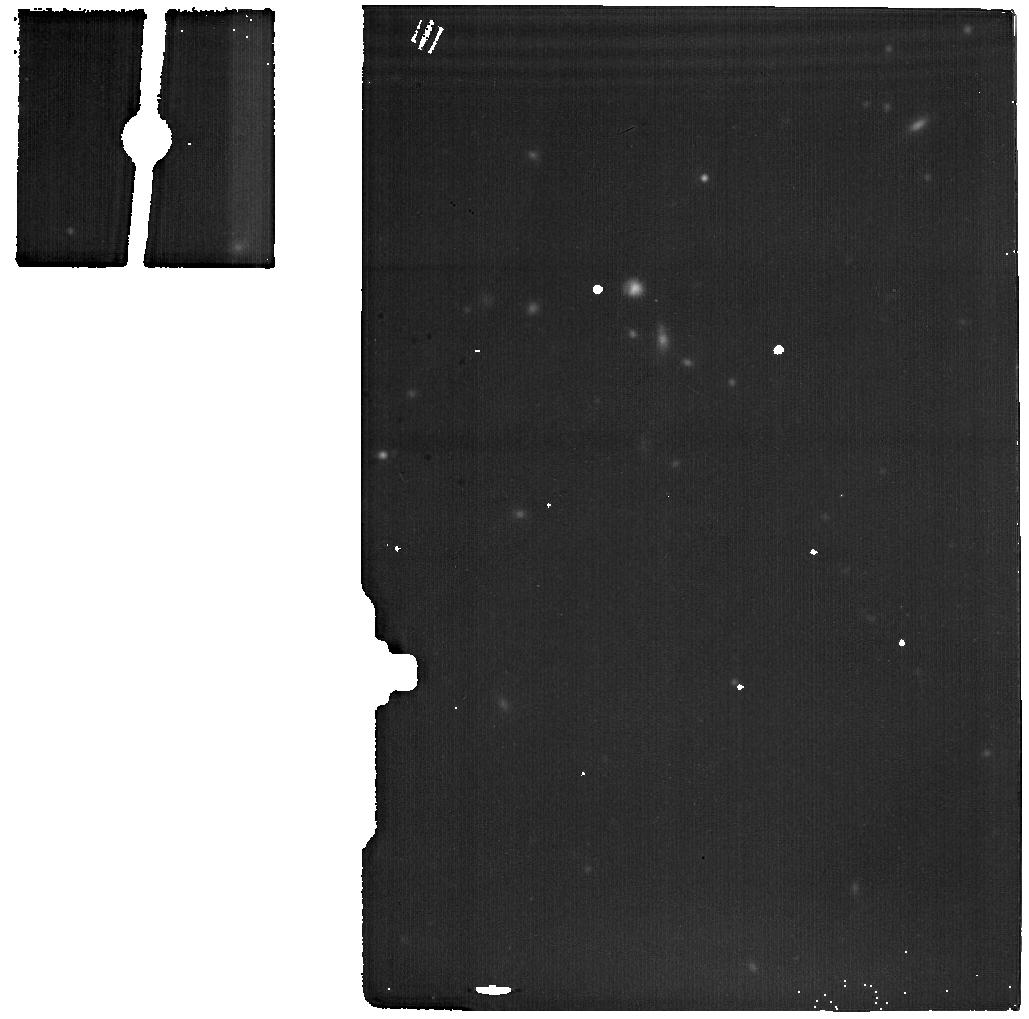
Target: MCG-01-07-028-BACKGROUND. Instrument: MIRI. Filter: F1800W. Exposure: 9 min. Observation ID: jw03696-o004_t006_miri_f1800w

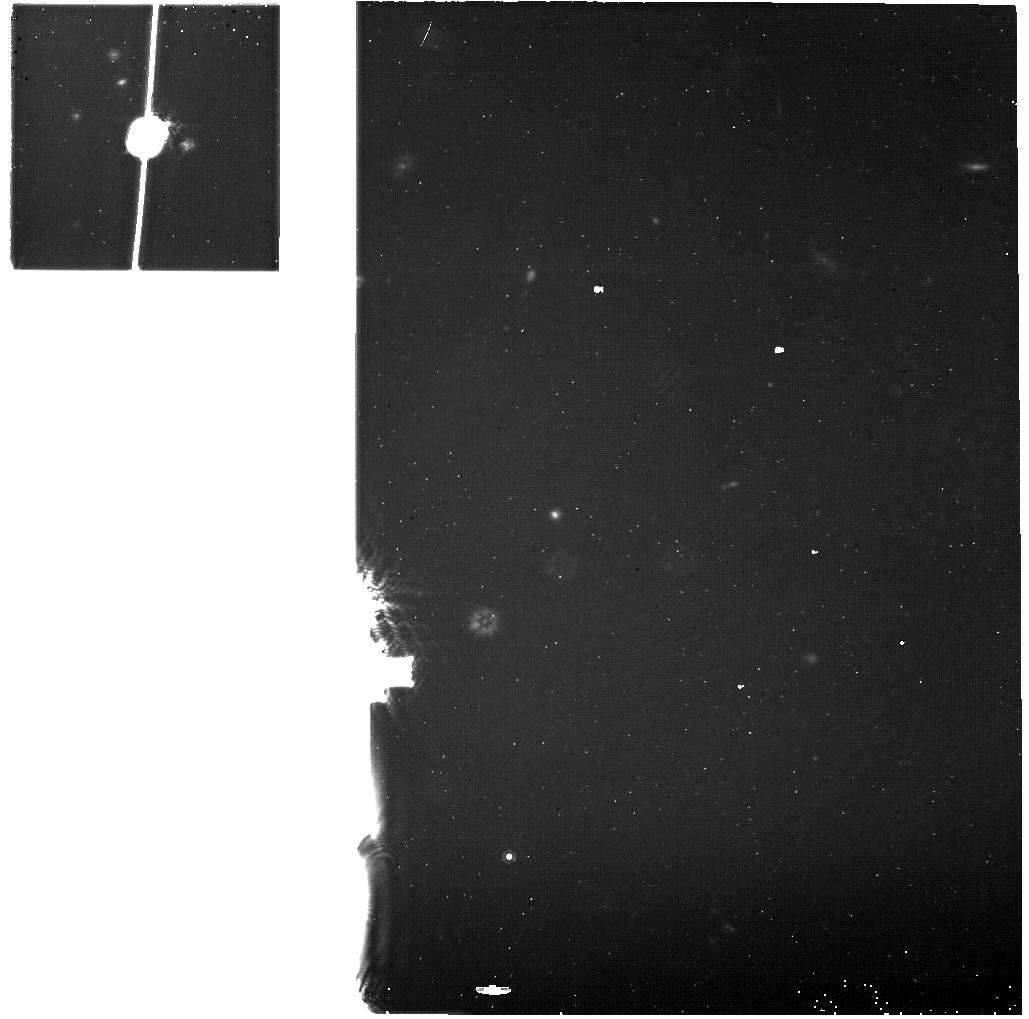
Target: NGC2981-BACKGROUND. Instrument: MIRI. Filter: F1130W. Exposure: 20 min. Observation ID: jw03696-o008_t008_miri_f1130w

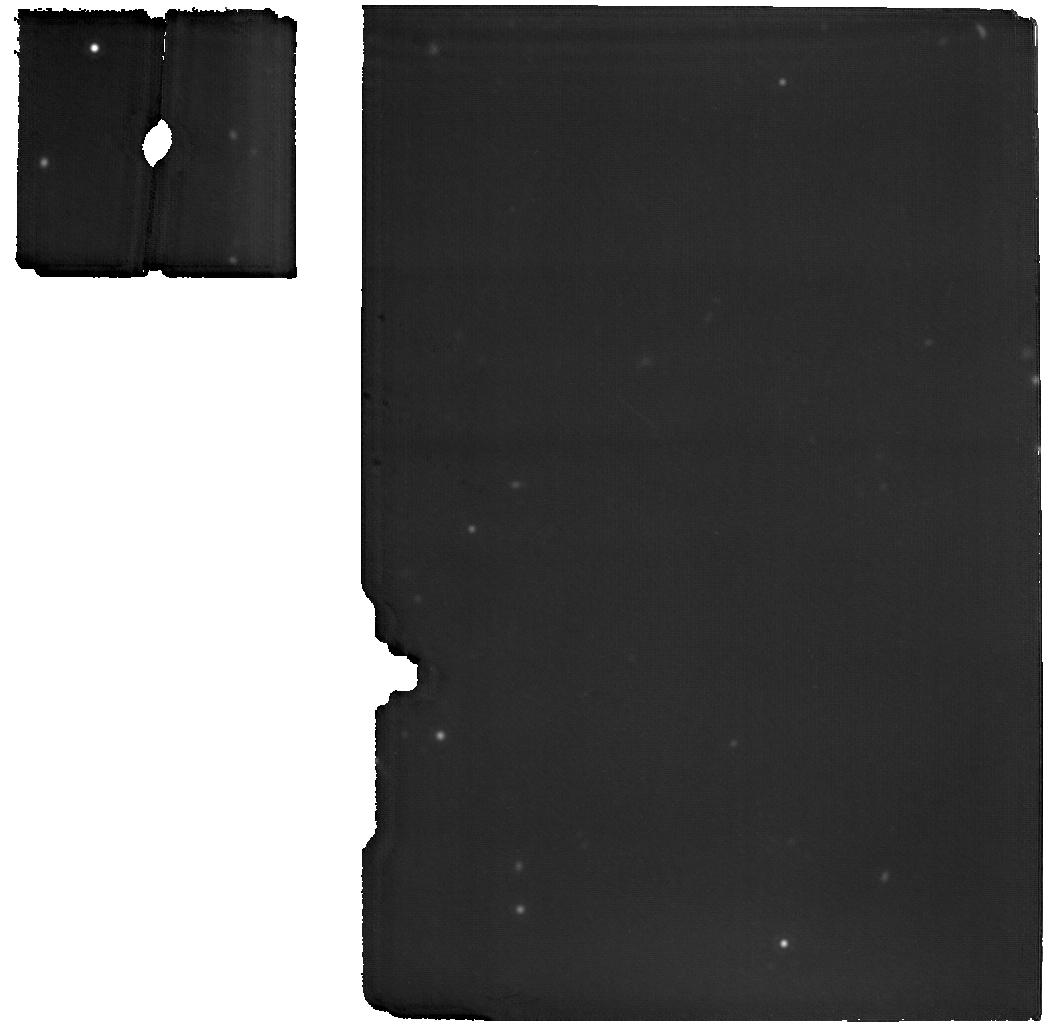
Target: 2MASX-J01464244+3230295. Instrument: MIRI. Filter: F1800W. Exposure: 17 min. Observation ID: jw03696-o005_t003_miri_f1800w

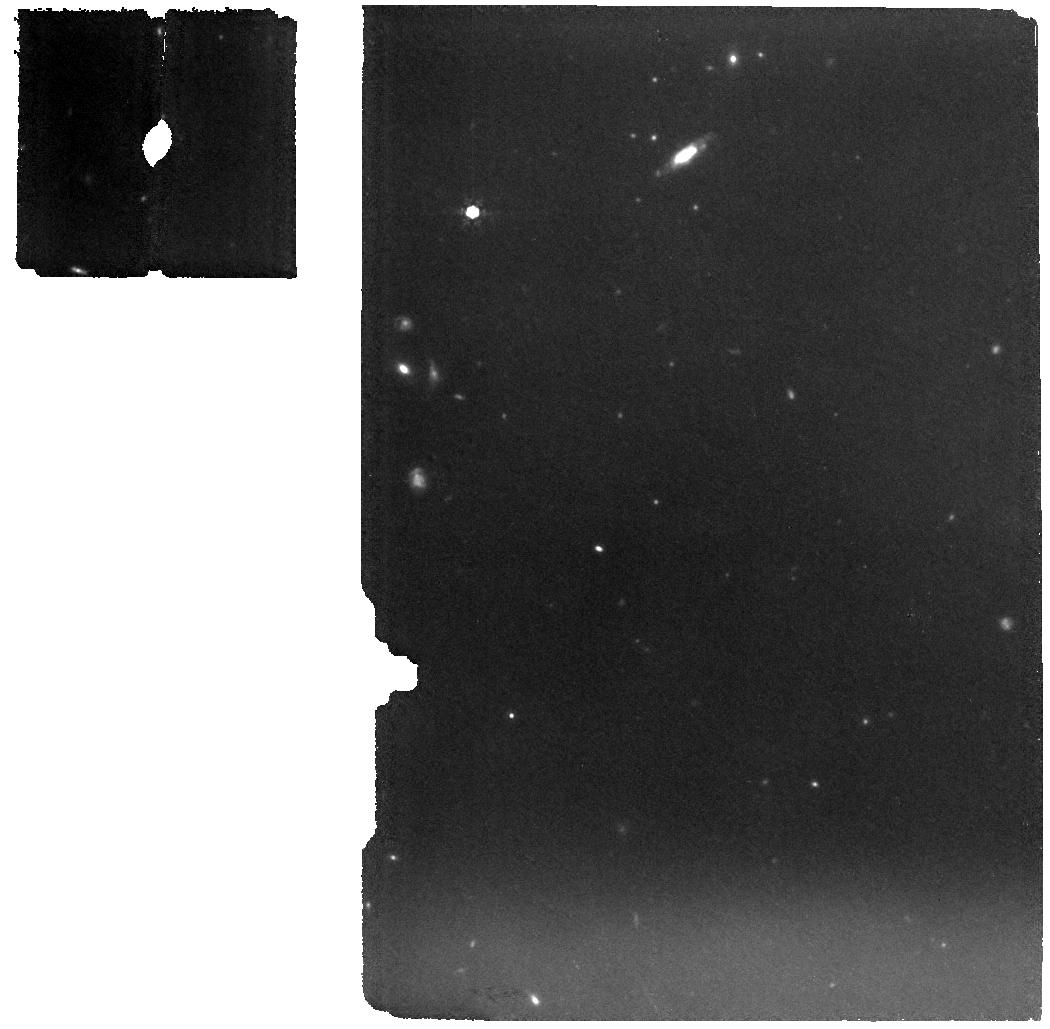
Target: MCG-01-07-028. Instrument: MIRI. Filter: F1000W. Exposure: 15 min. Observation ID: jw03696-o003_t002_miri_f1000w

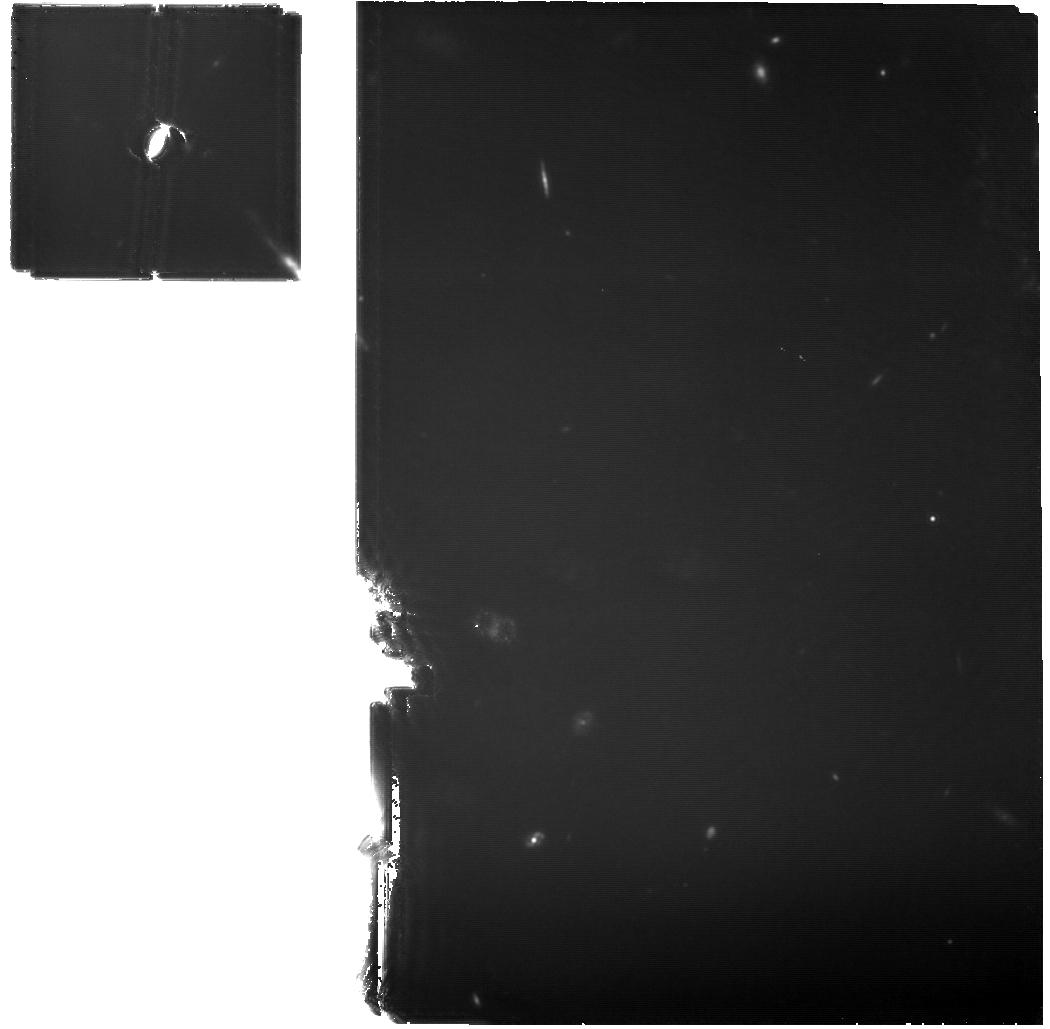
Target: NGC-2981. Instrument: MIRI. Filter: F1130W. Exposure: 1.4 h. Observation ID: jw03696-o007_t004_miri_f1130w

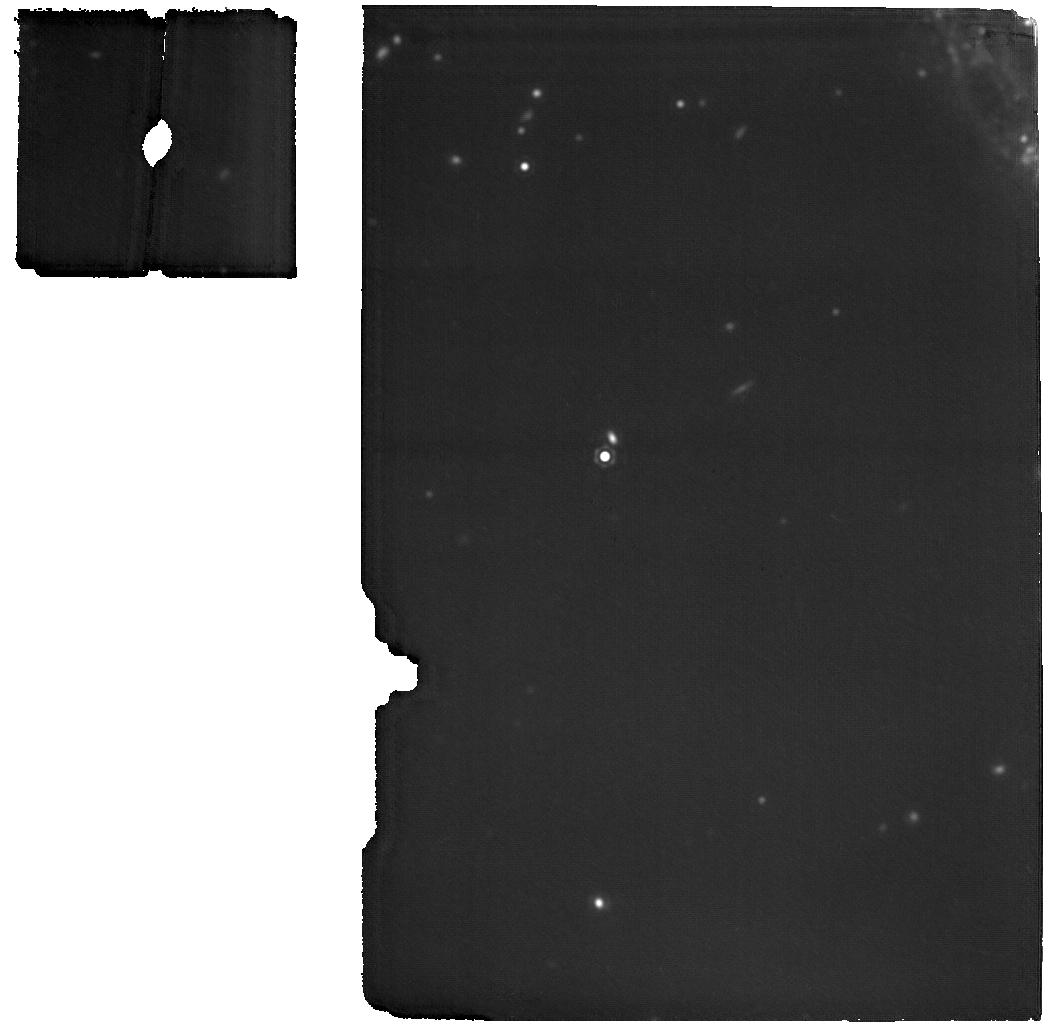
Target: NGC-7392. Instrument: MIRI. Filter: F1800W. Exposure: 17 min. Observation ID: jw03696-o001_t001_miri_f1800w

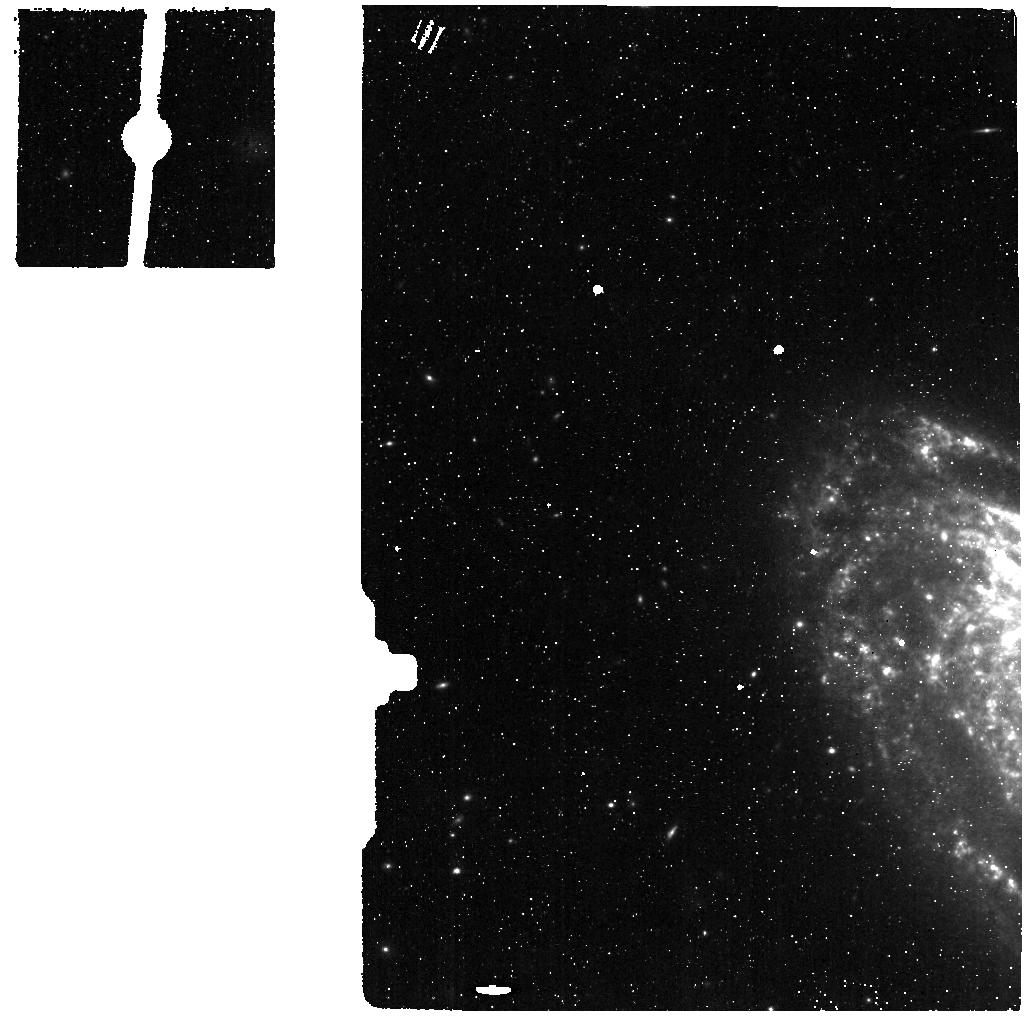
Target: NGC7392-BACKGROUND. Instrument: MIRI. Filter: F560W. Exposure: 3 min. Observation ID: jw03696-o002_t005_miri_f560w

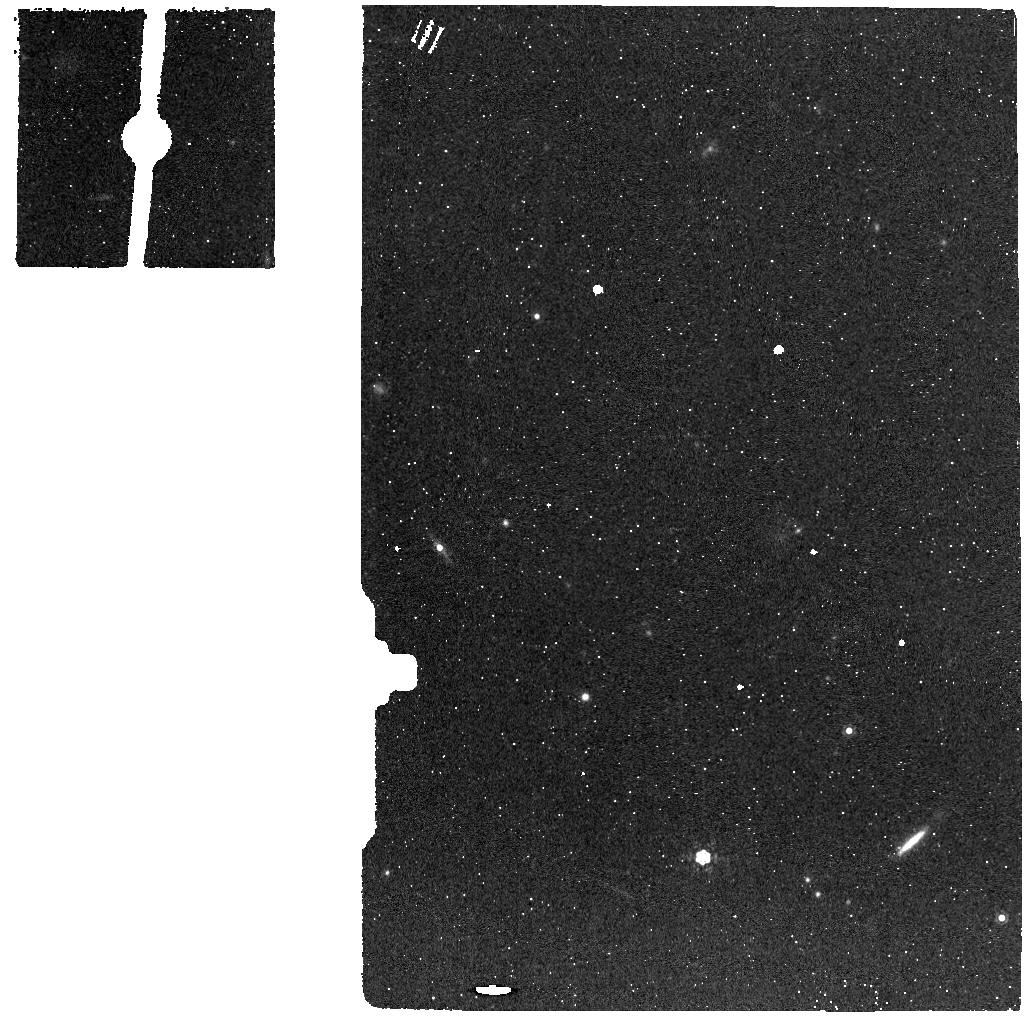
Target: KUG0143-BACKGROUND. Instrument: MIRI. Filter: F1130W. Exposure: 3 min. Observation ID: jw03696-o006_t007_miri_f1130w

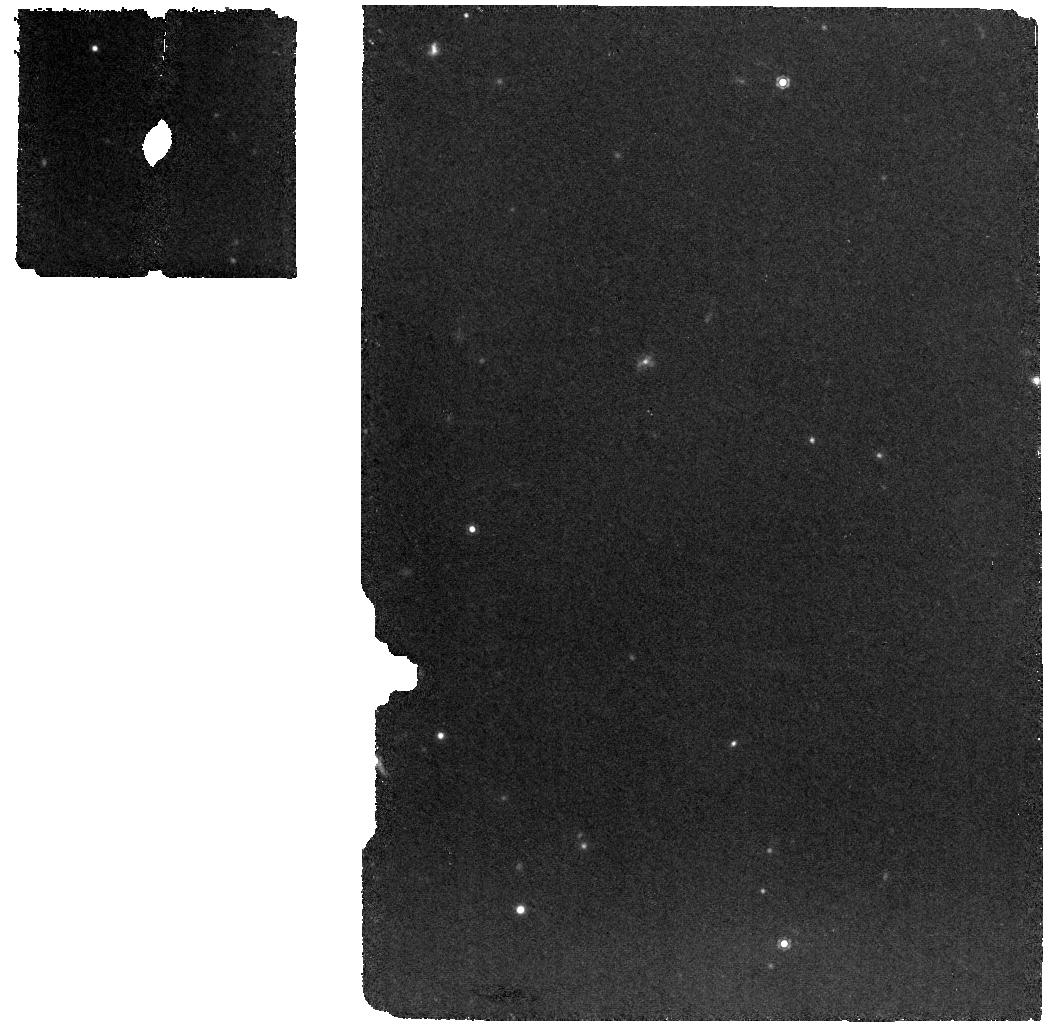
Target: 2MASX-J01464244+3230295. Instrument: MIRI. Filter: F1130W. Exposure: 11 min. Observation ID: jw03696-o005_t003_miri_f1130w

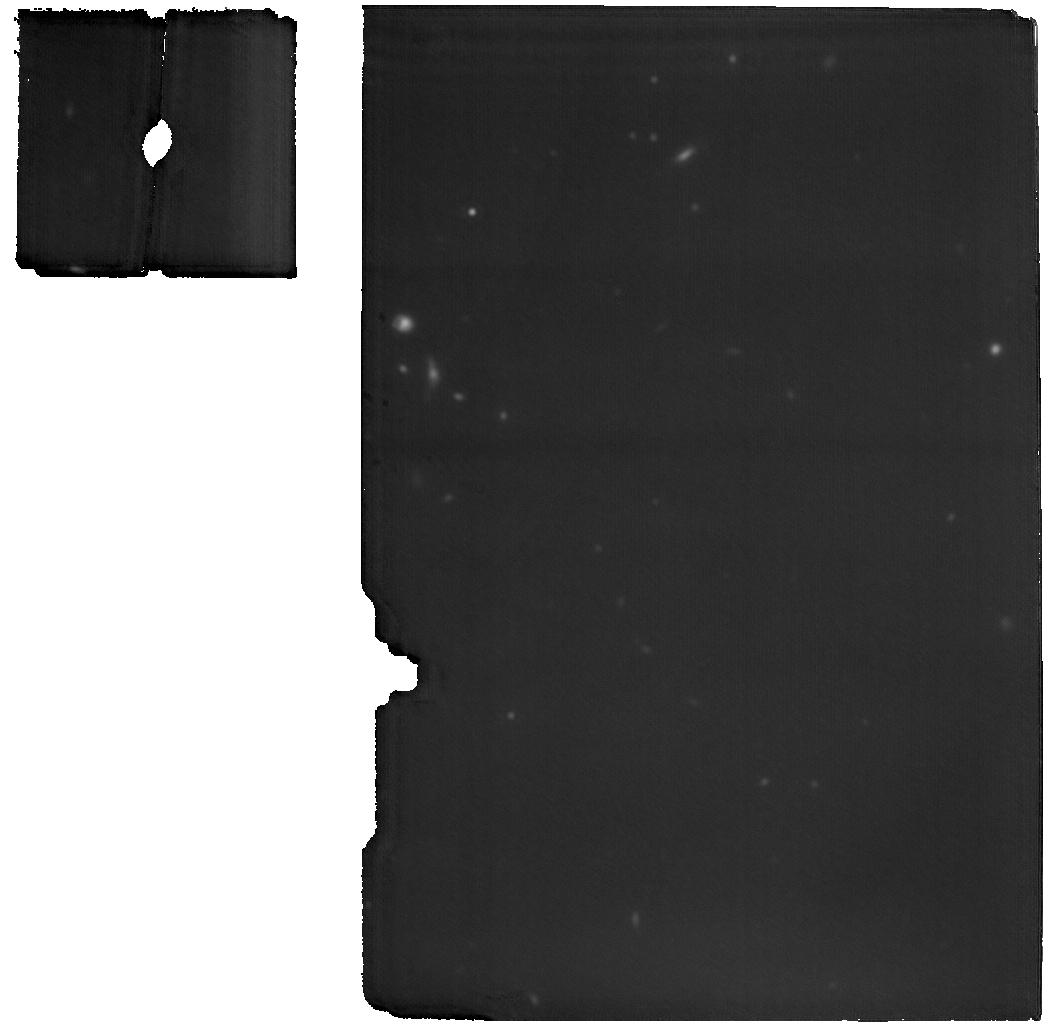
Target: MCG-01-07-028. Instrument: MIRI. Filter: F1800W. Exposure: 37 min. Observation ID: jw03696-o003_t002_miri_f1800w

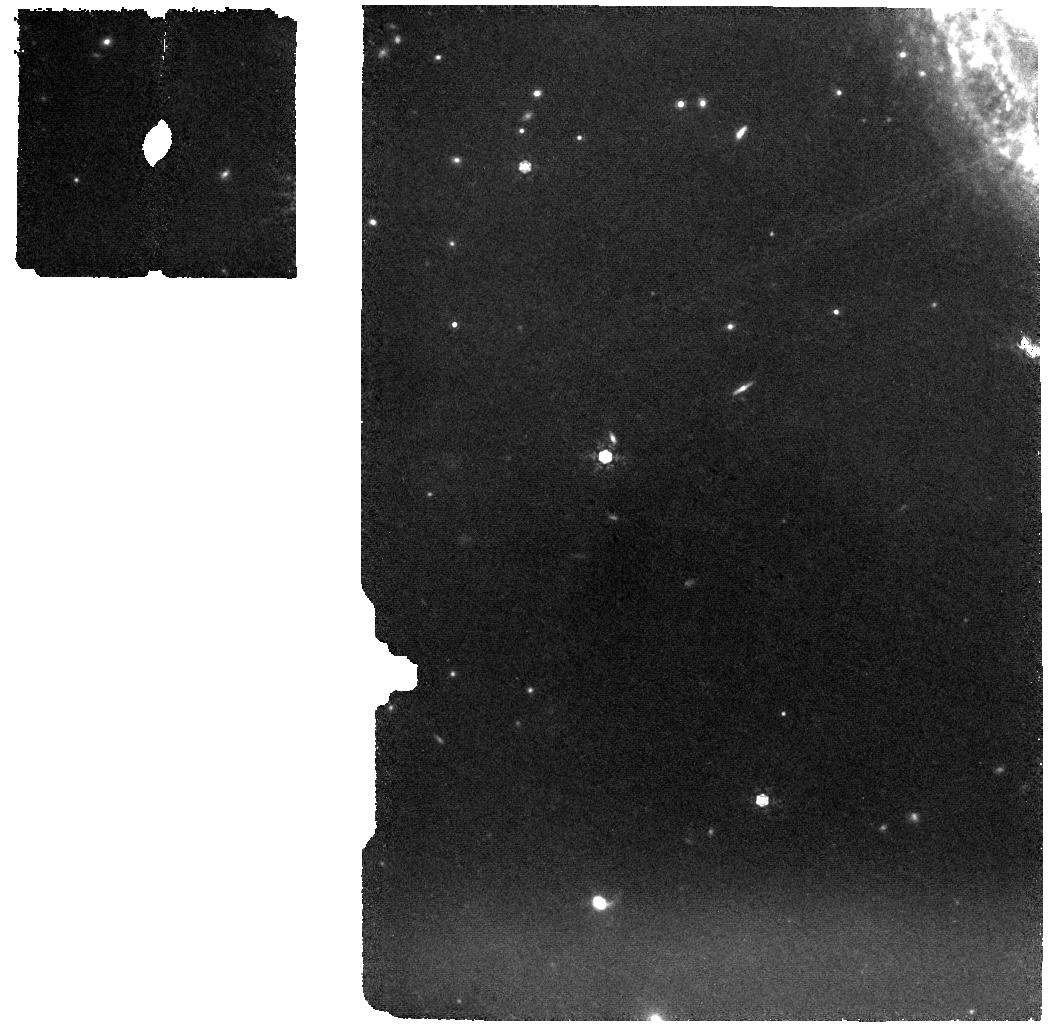
Target: NGC-7392. Instrument: MIRI. Filter: F1000W. Exposure: 11 min. Observation ID: jw03696-o001_t001_miri_f1000w

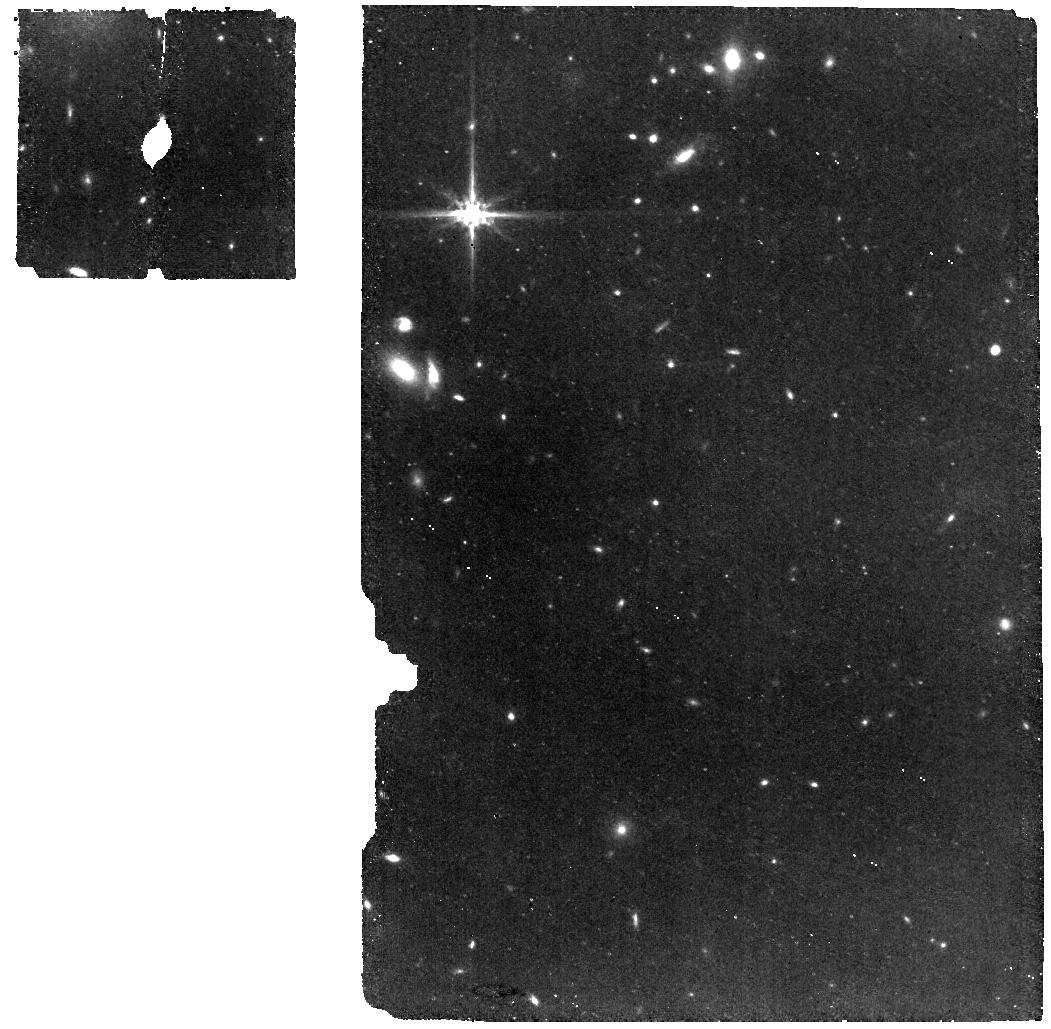
Target: MCG-01-07-028. Instrument: MIRI. Filter: F560W. Exposure: 15 min. Observation ID: jw03696-o003_t002_miri_f560w

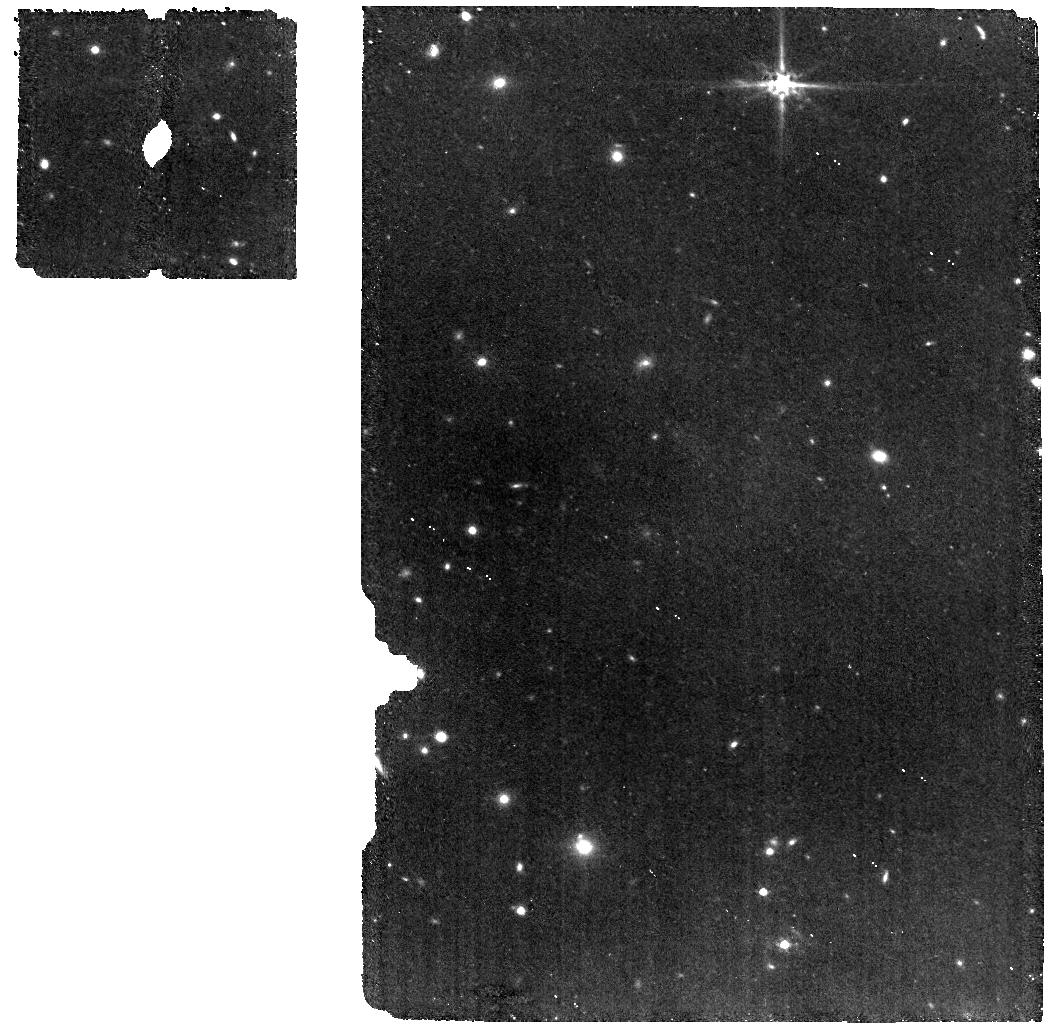
Target: 2MASX-J01464244+3230295. Instrument: MIRI. Filter: F560W. Exposure: 11 min. Observation ID: jw03696-o005_t003_miri_f560w

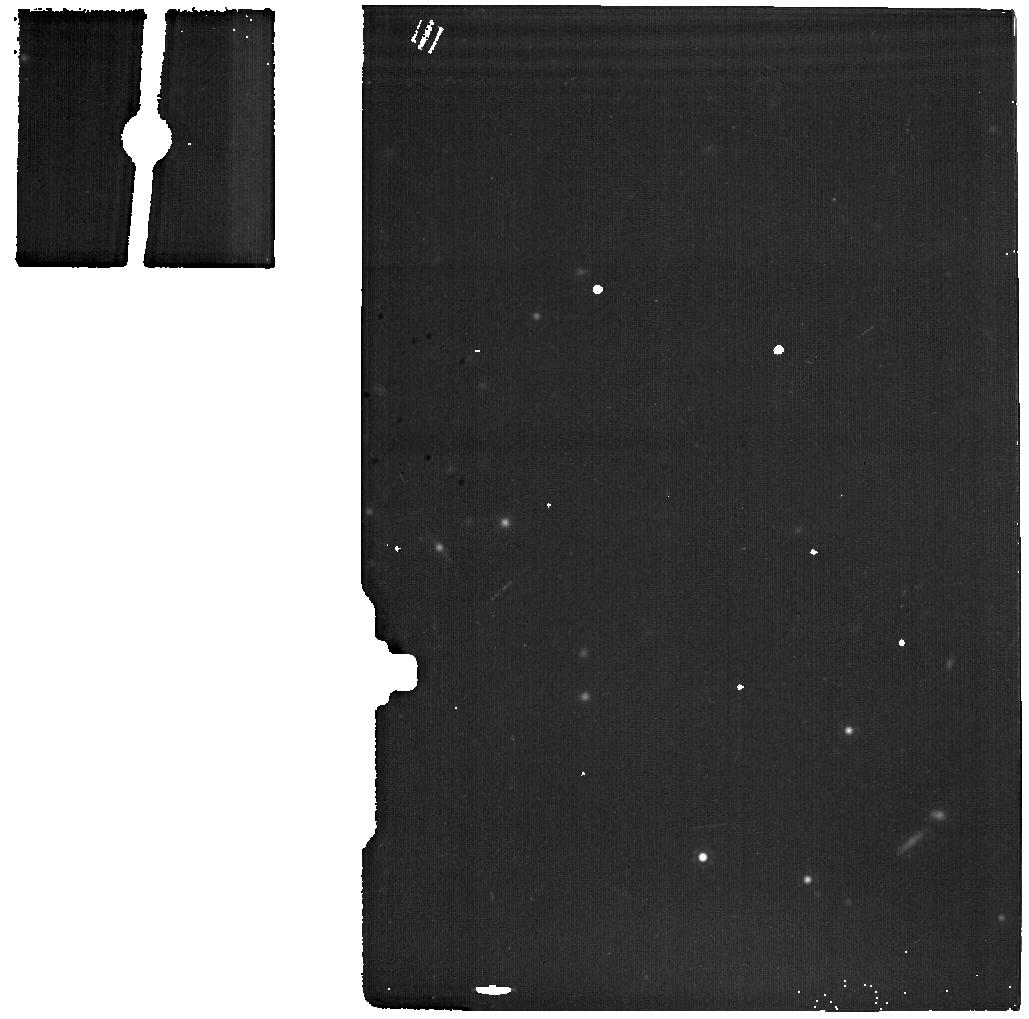
Target: KUG0143-BACKGROUND. Instrument: MIRI. Filter: F1800W. Exposure: 4 min. Observation ID: jw03696-o006_t007_miri_f1800w

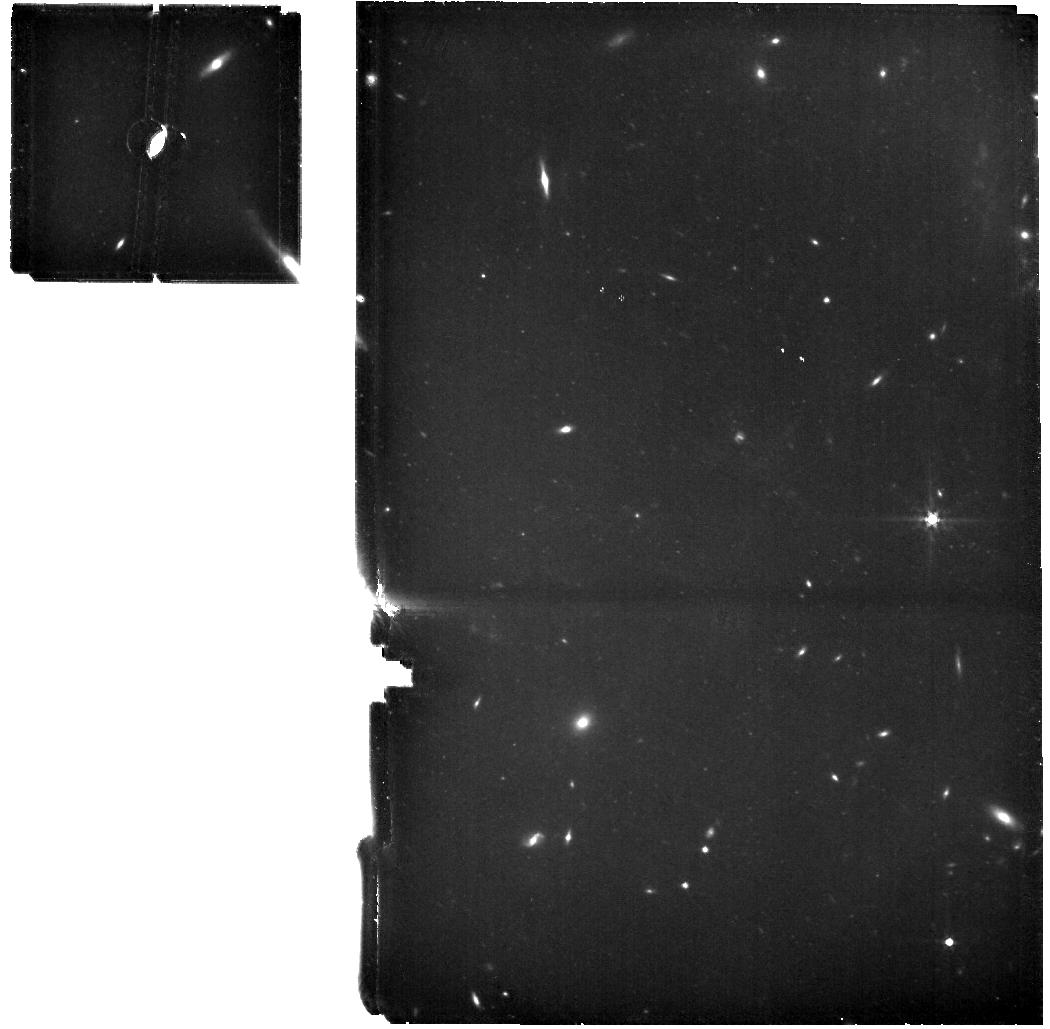
Target: NGC-2981. Instrument: MIRI. Filter: F560W. Exposure: 1.4 h. Observation ID: jw03696-o007_t004_miri_f560w

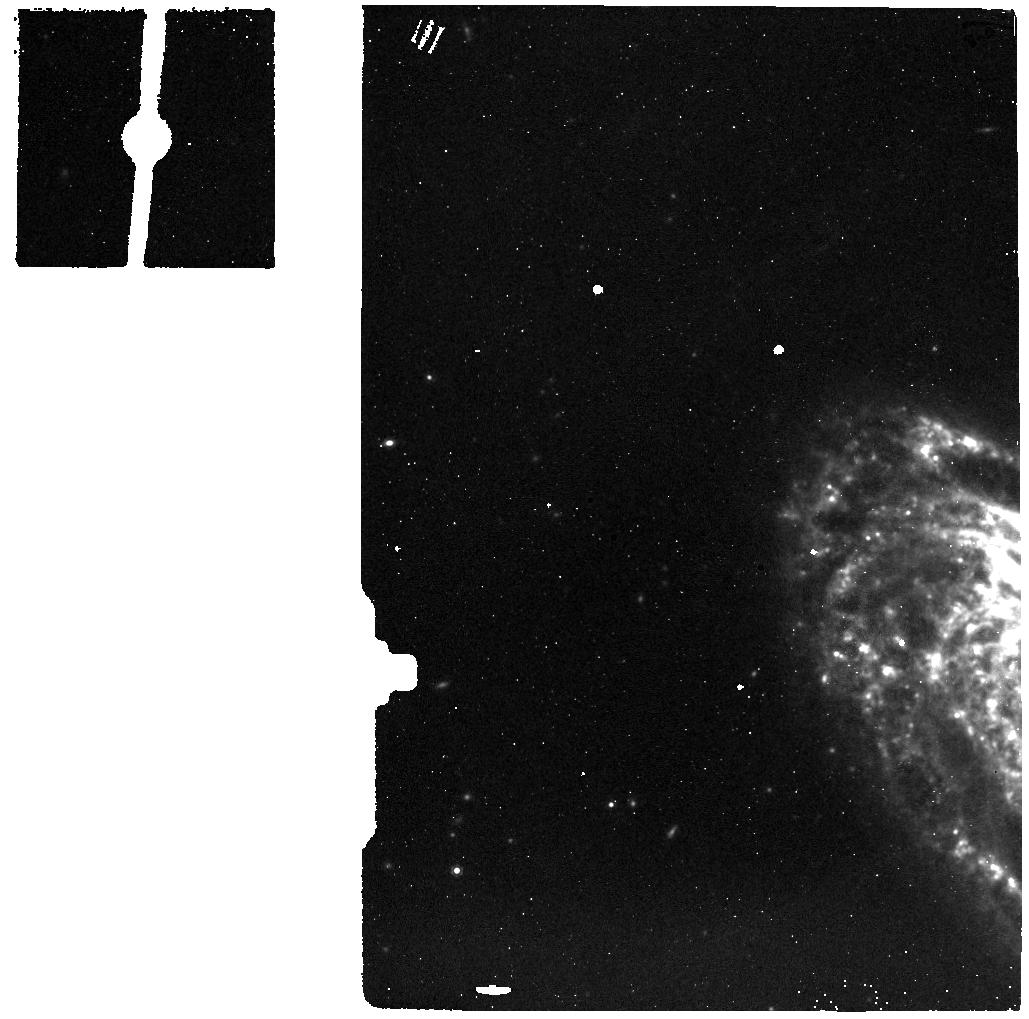
Target: NGC7392-BACKGROUND. Instrument: MIRI. Filter: F1000W. Exposure: 3 min. Observation ID: jw03696-o002_t005_miri_f1000w

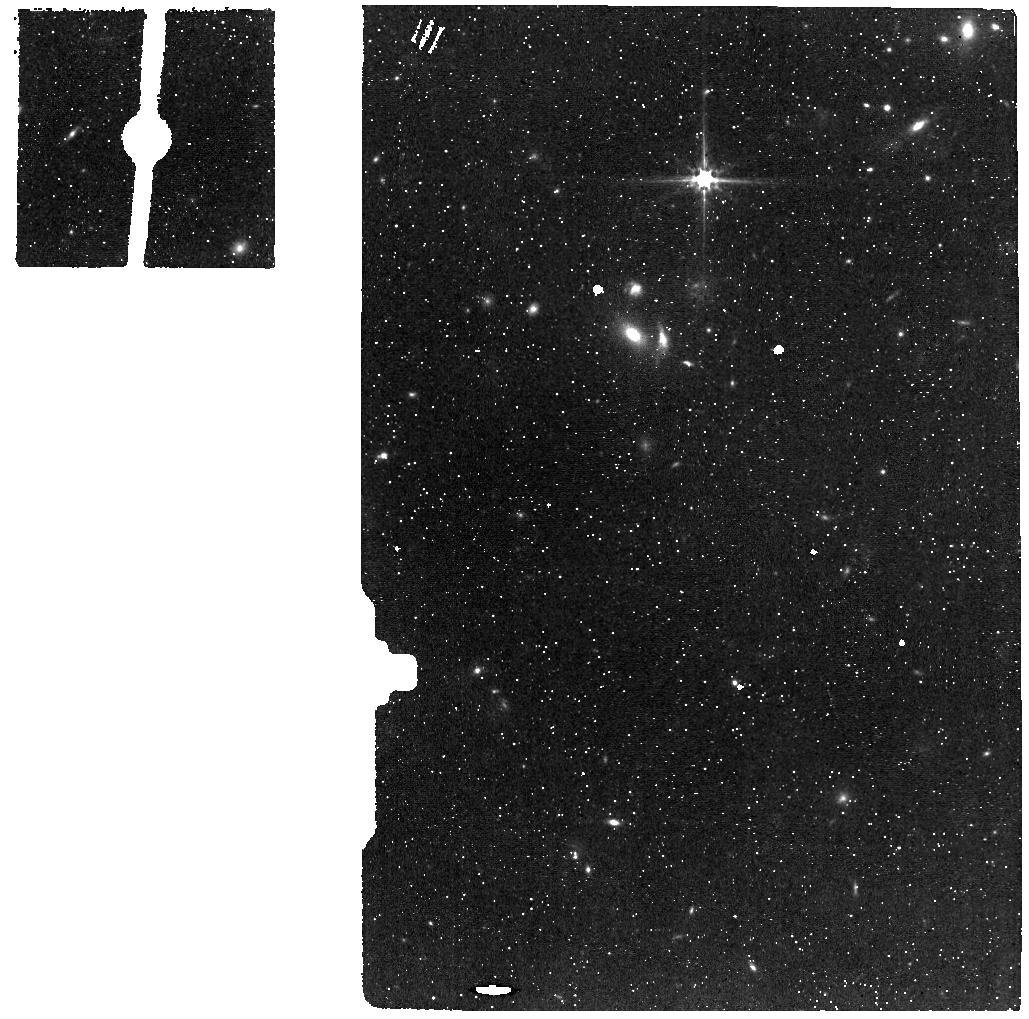
Target: MCG-01-07-028-BACKGROUND. Instrument: MIRI. Filter: F560W. Exposure: 4 min. Observation ID: jw03696-o004_t006_miri_f560w

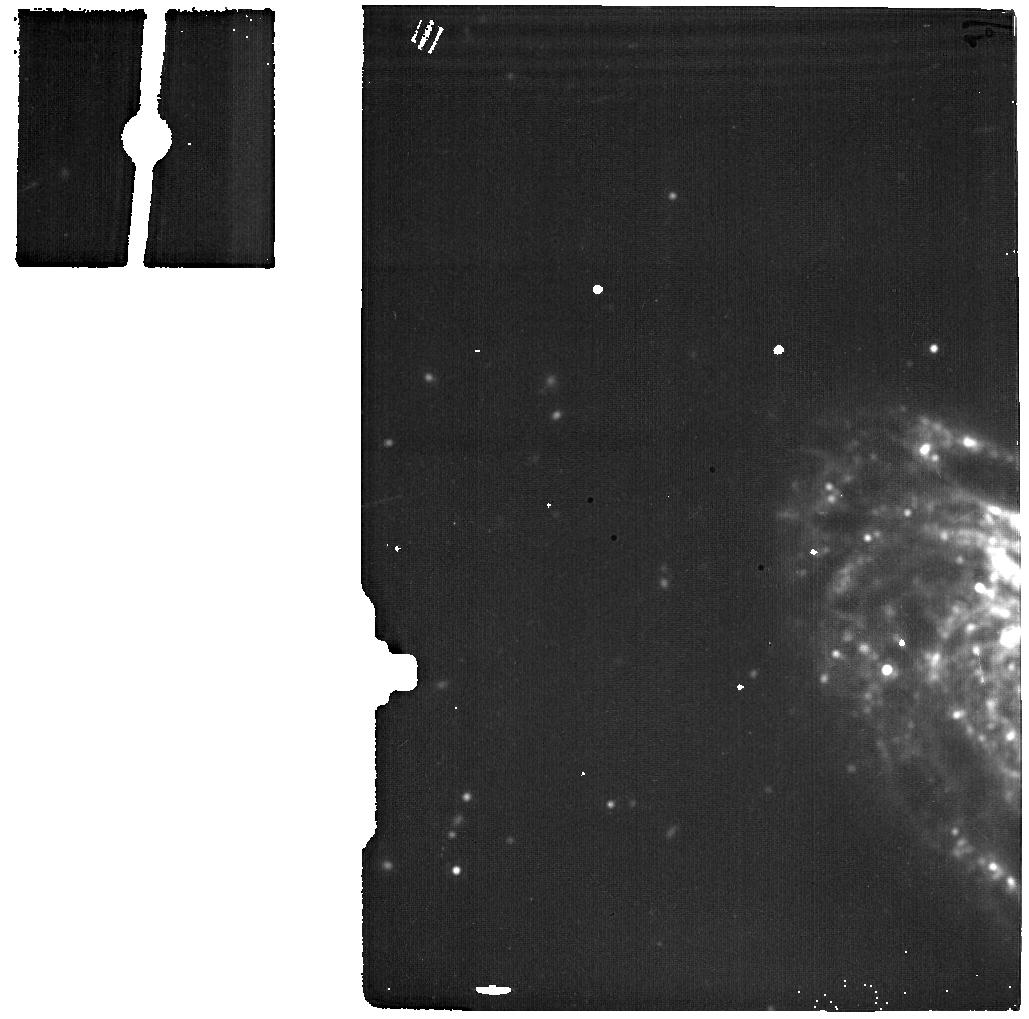
Target: NGC7392-BACKGROUND. Instrument: MIRI. Filter: F1800W. Exposure: 4 min. Observation ID: jw03696-o002_t005_miri_f1800w

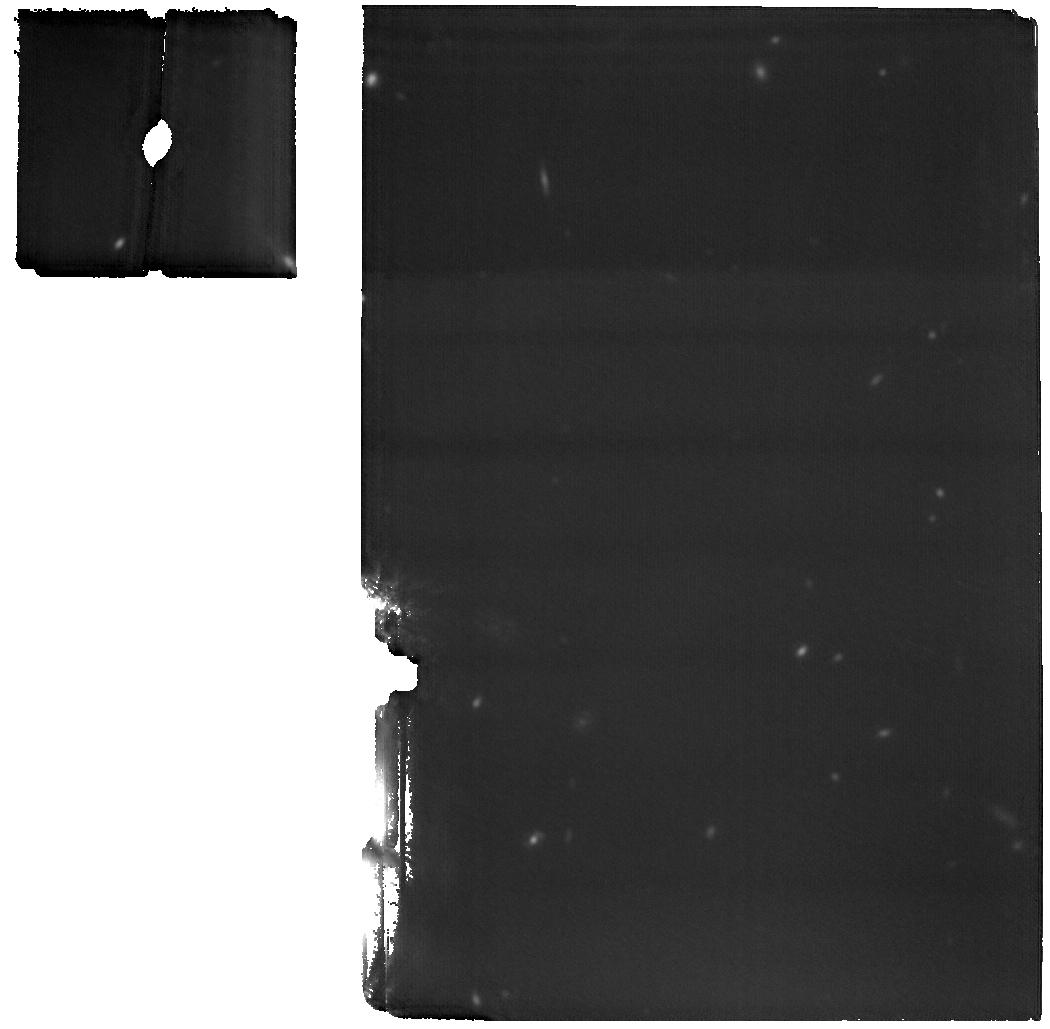
Target: NGC-2981. Instrument: MIRI. Filter: F1800W. Exposure: 3.4 h. Observation ID: jw03696-o007_t004_miri_f1800w

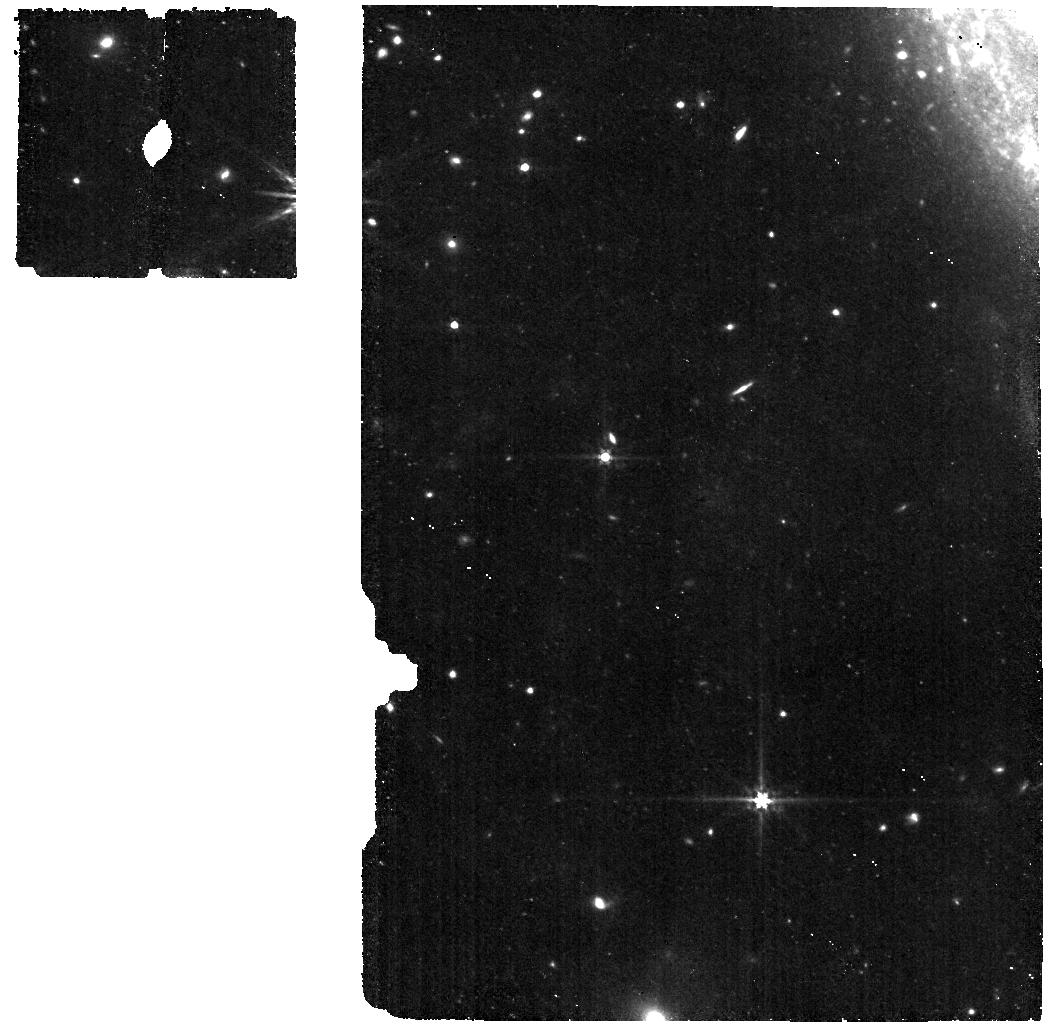
Target: NGC-7392. Instrument: MIRI. Filter: F560W. Exposure: 11 min. Observation ID: jw03696-o001_t001_miri_f560w

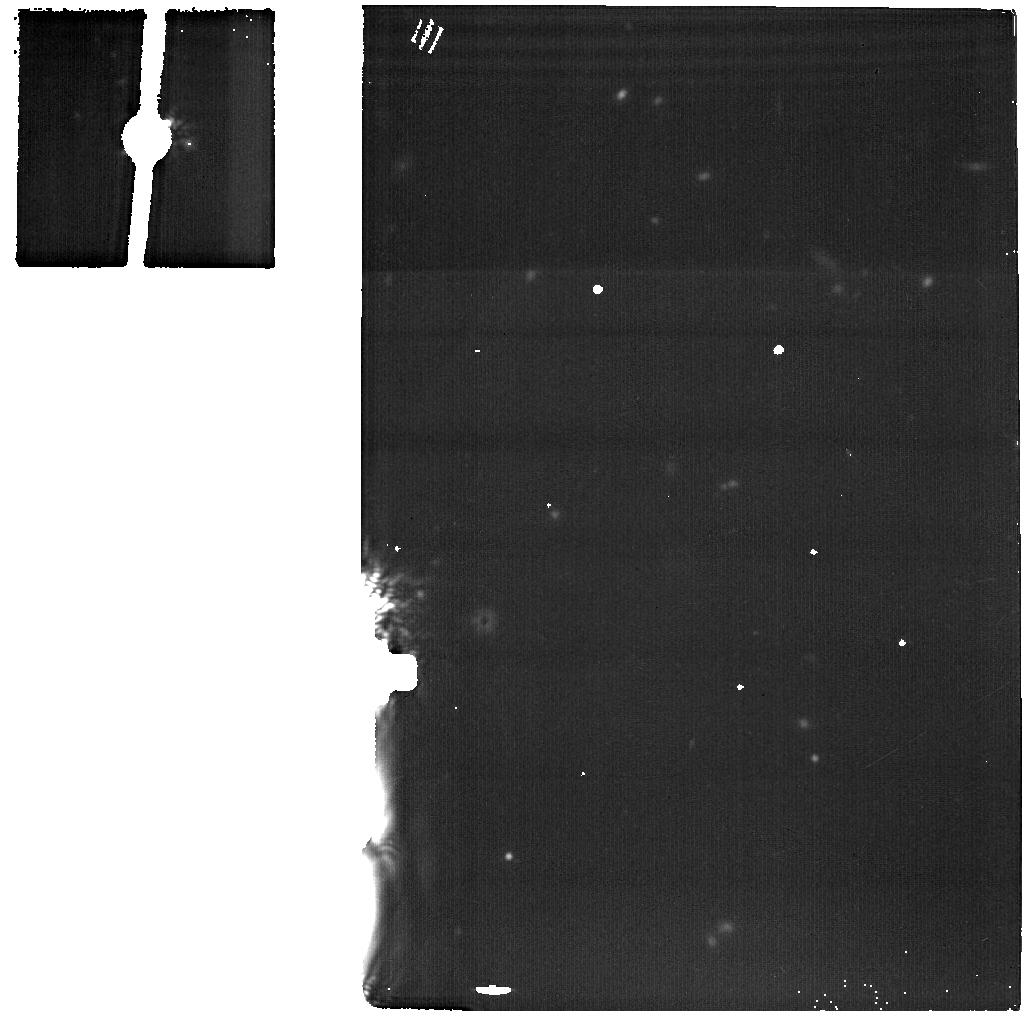
Target: NGC2981-BACKGROUND. Instrument: MIRI. Filter: F1800W. Exposure: 51 min. Observation ID: jw03696-o008_t008_miri_f1800w

A population of hidden tidal disruptions in the local universe: Revealing the energetics of the most luminous infrared transients with JWST (PI: De, Kishalay)

The physics of supermassive black holes (SMBHs) underpins all areas of astrophysics. It has long been suggested that SMBHs at the lowest masses ($\lesssim 10^6$\,M$_\odot$) grow substantially by the repeated tidal disruption of nearby stars; yet observational tests remain challenging. While such tidal disruption events (TDEs) are now routinely discovered in optical/X-ray surveys, there is growing evidence that they reveal only a fraction of the population where the SMBH line of sight is unobscured. Combined with most of the accretion luminosity emerging in the opaque extreme ultraviolet bands, both the bolometric radiated energy (tracing the accreted mass) and volumetric rates of TDEs remain highly uncertain. The mid-infrared (MIR) bands, acting as a bolometer for TDE radiation via reprocessed emission from surrounding dust, offer a unique opportunity to alleviate both these problems. By mining public NEOWISE images using state-of-the-art image subtraction methods, we have identified a sample of previously unknown luminous (> 10^{43} erg/s) MIR TDE candidates in nearby galaxies (< 200 Mpc). We propose MIRI/MRS spectroscopy of four sources showing diverse signs supporting their TDE origin in multi-wavelength follow-up. These first-of-their kind MIR observations of TDEs, possible only with JWST, will reveal i) the composition, temperature and geometry of dust heated in TDEs to measure the flare bolometric luminosity and ii) unmistakable evidence for an awakened SMBH via high ionization emission lines. Together, this proposal will provide a stepping stone to the characterization of TDEs in the MIR, and assess their contribution in forming the lightest SMBHs in the universe.